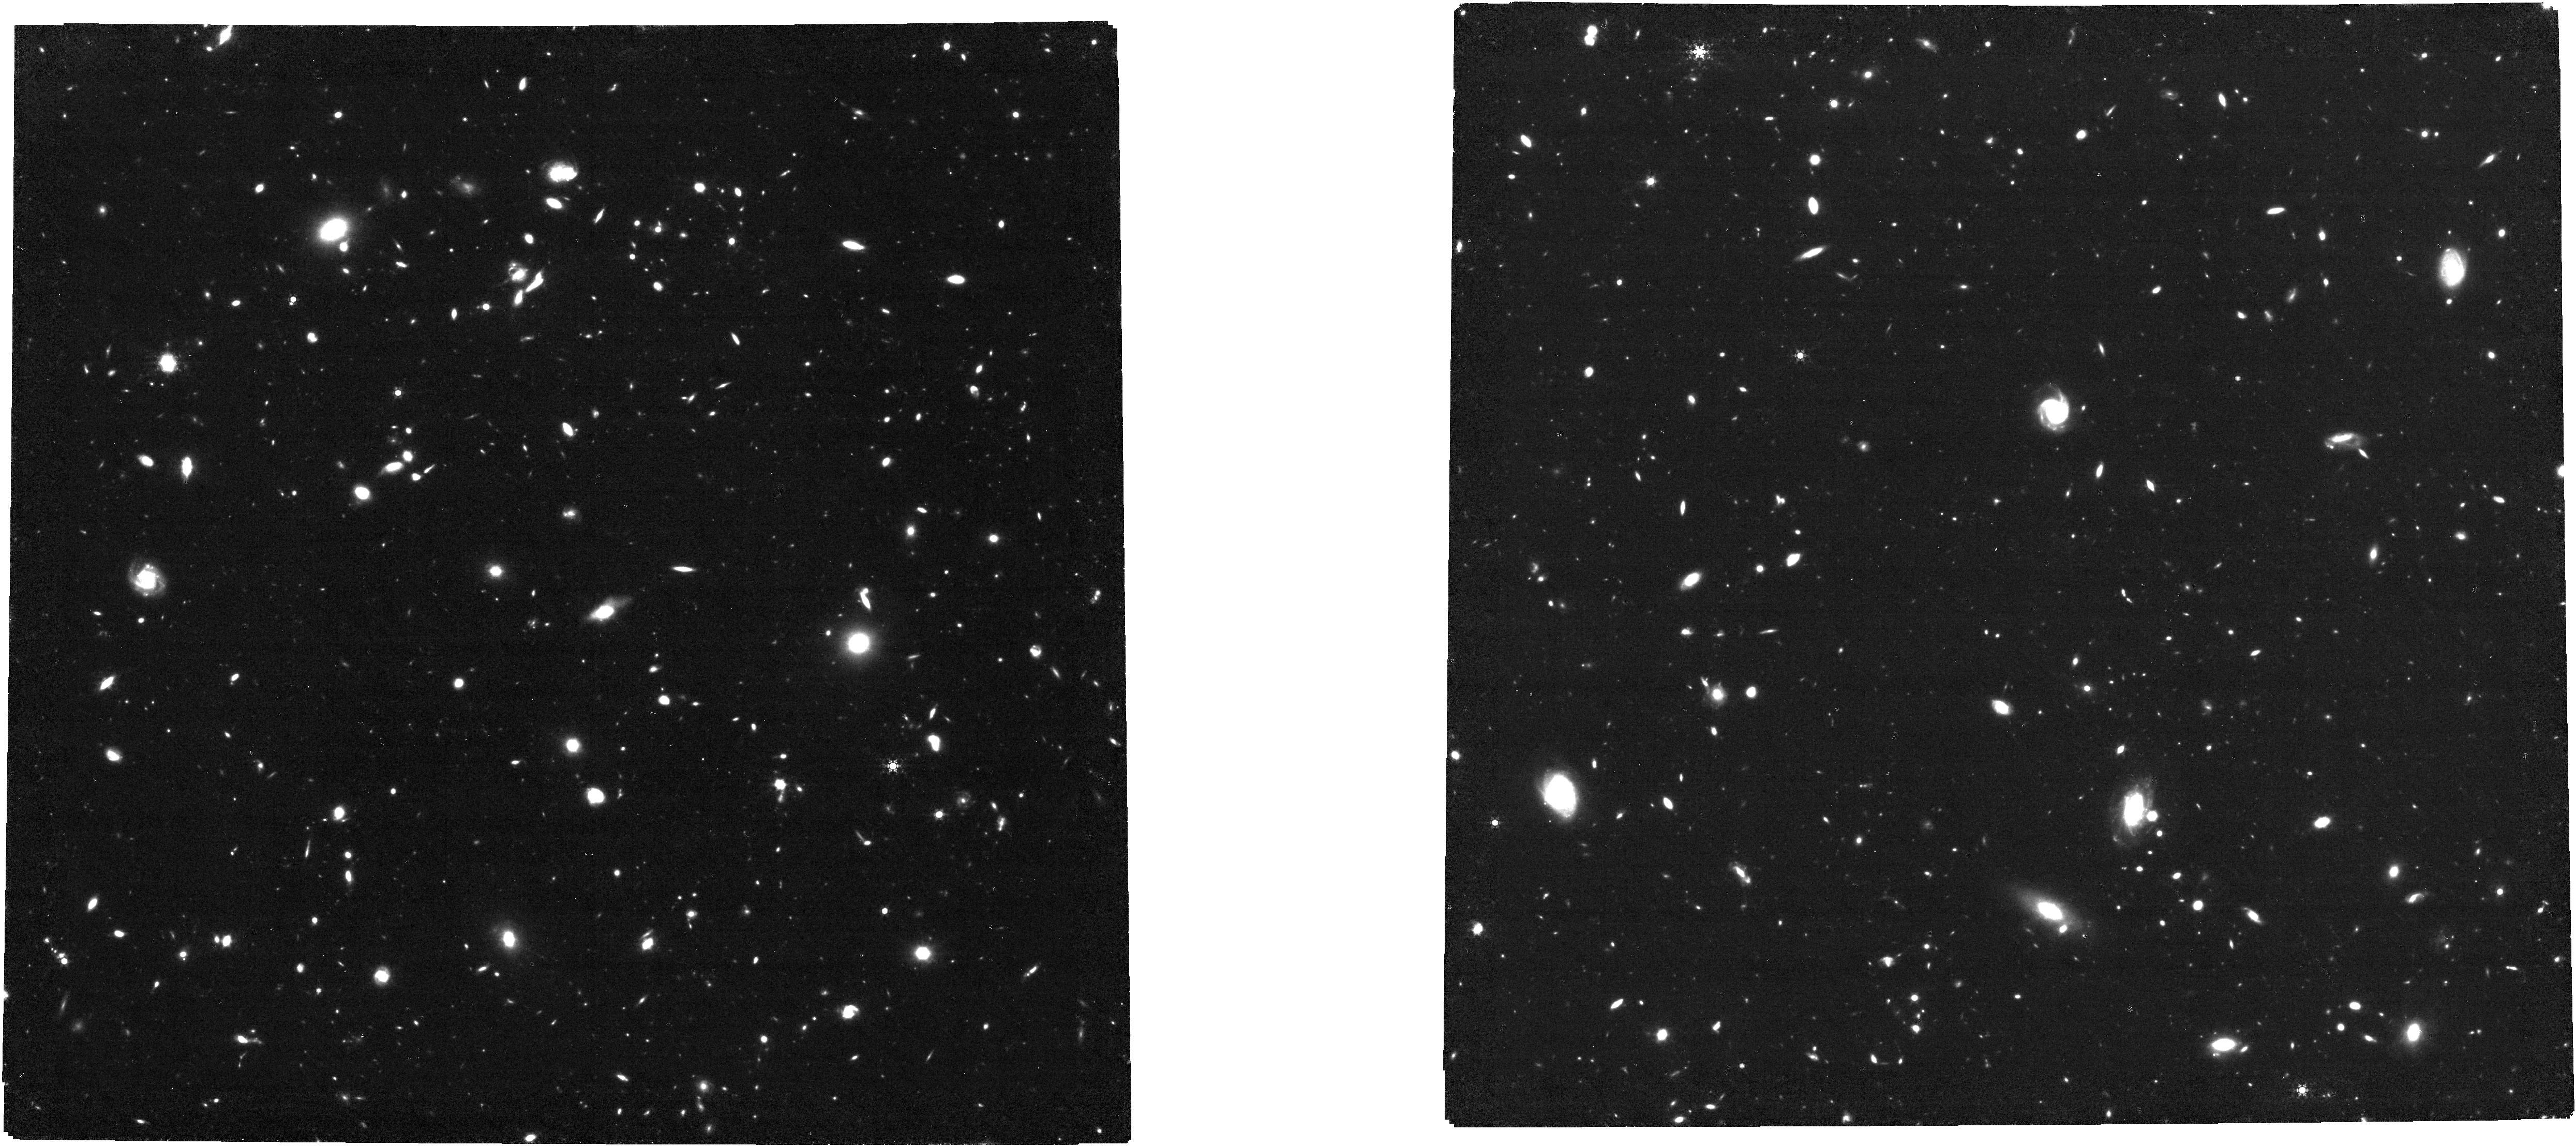
Target: UDF. Instrument: NIRCAM. Filter: F460M. Exposure: 3.9 h. Observation ID: jw01963-o001_t001_nircam_clear-f460m

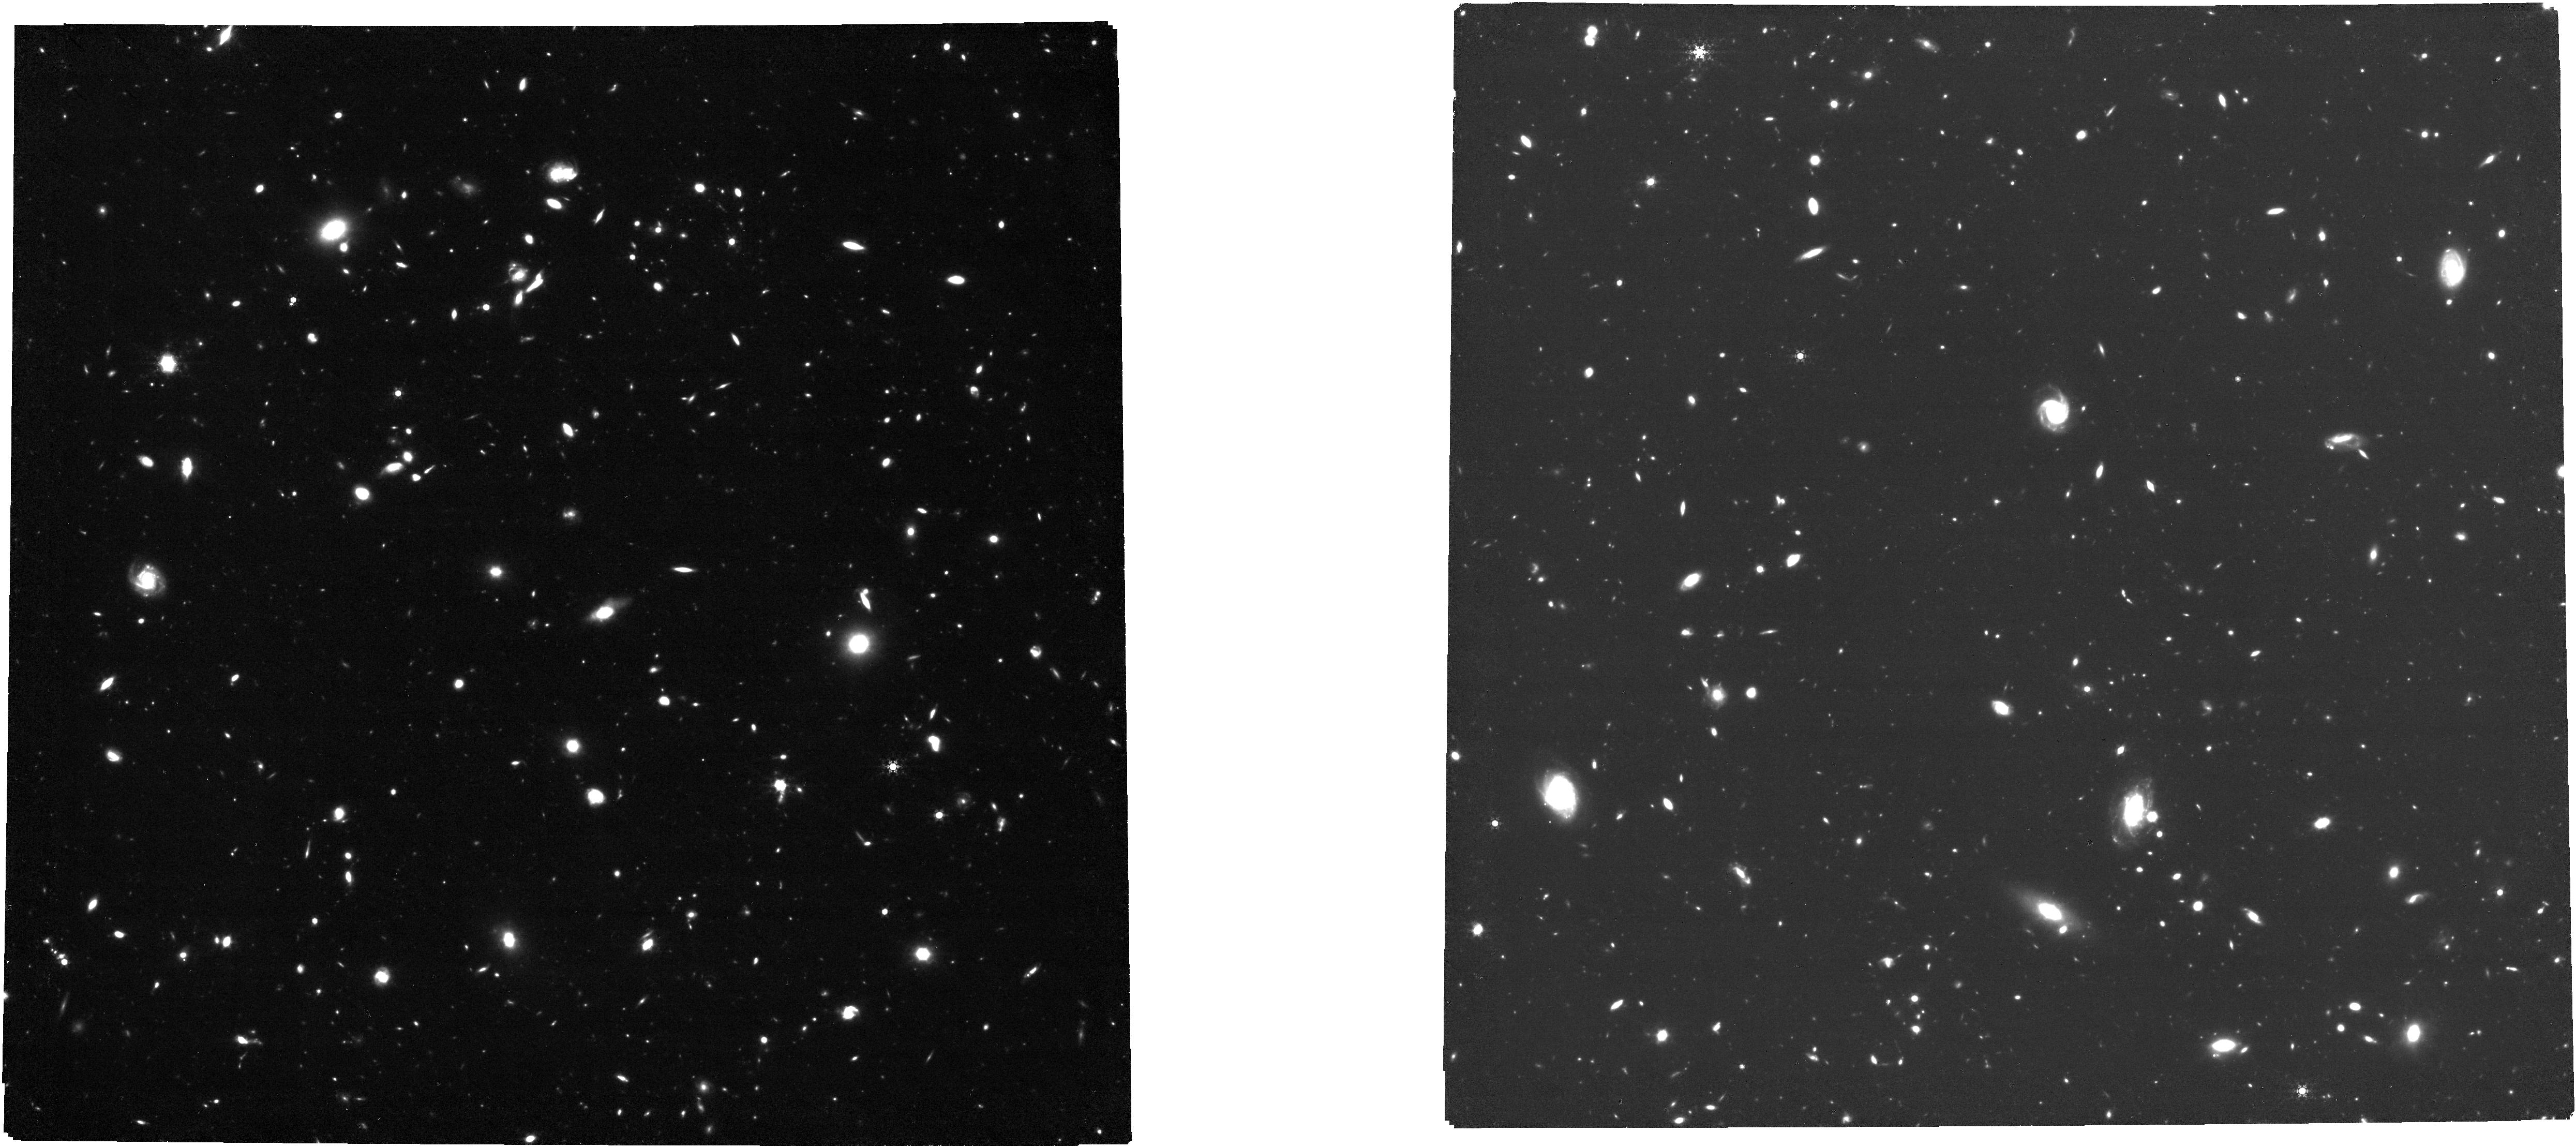
Target: UDF. Instrument: NIRCAM. Filter: F480M. Exposure: 7.7 h. Observation ID: jw01963-o001_t001_nircam_clear-f480m

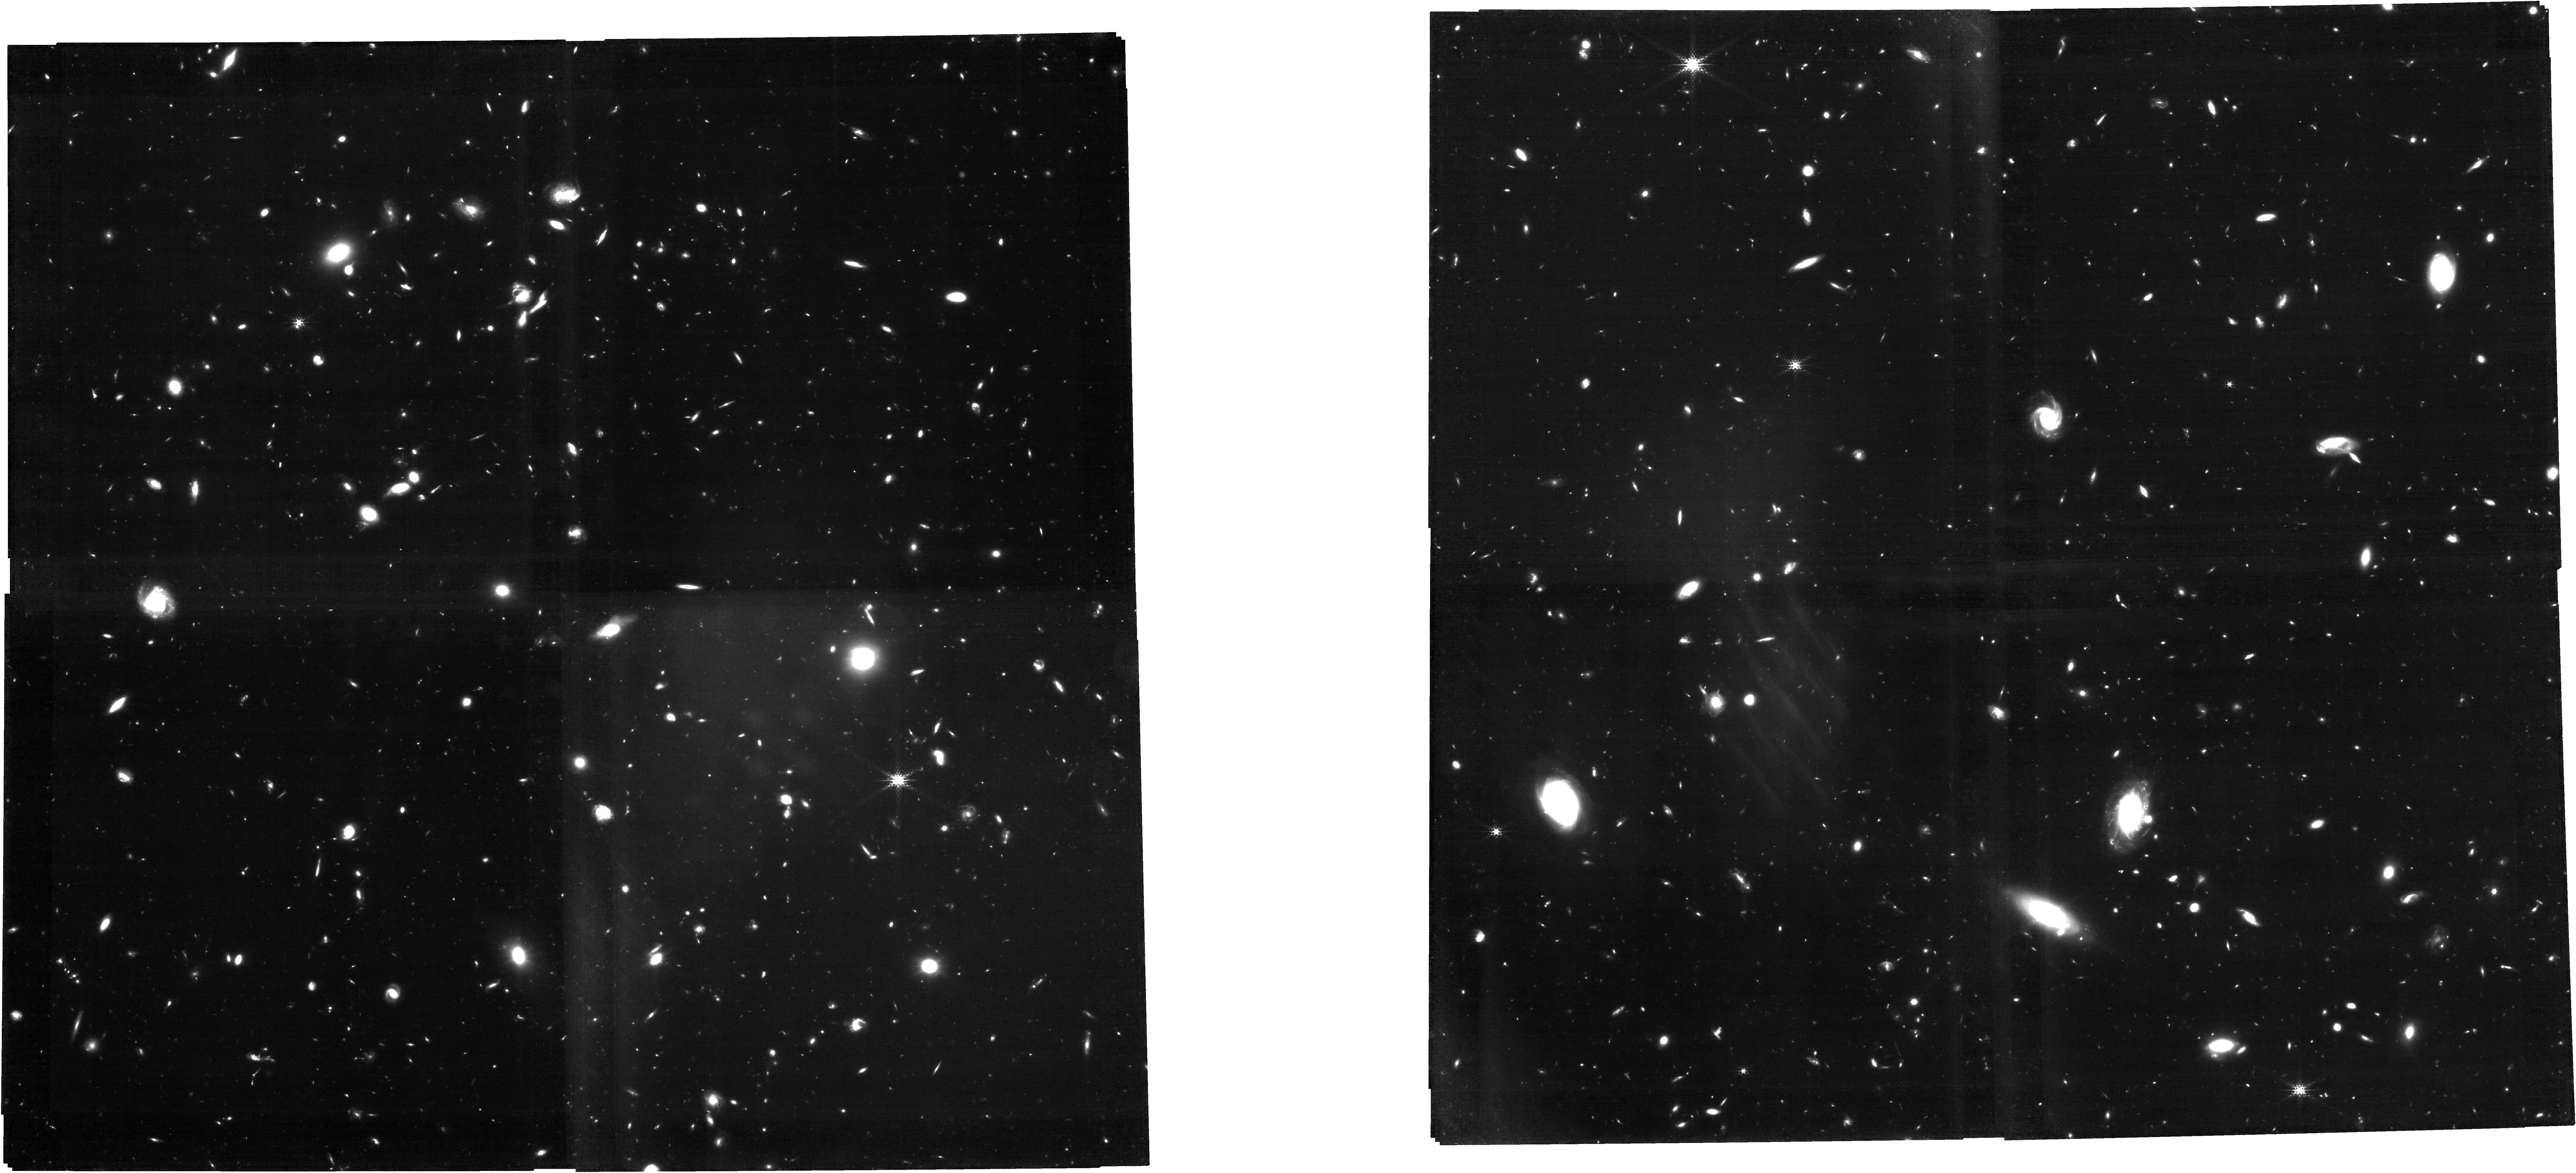
Target: UDF. Instrument: NIRCAM. Filter: F210M. Exposure: 7.7 h. Observation ID: jw01963-o001_t001_nircam_clear-f210m

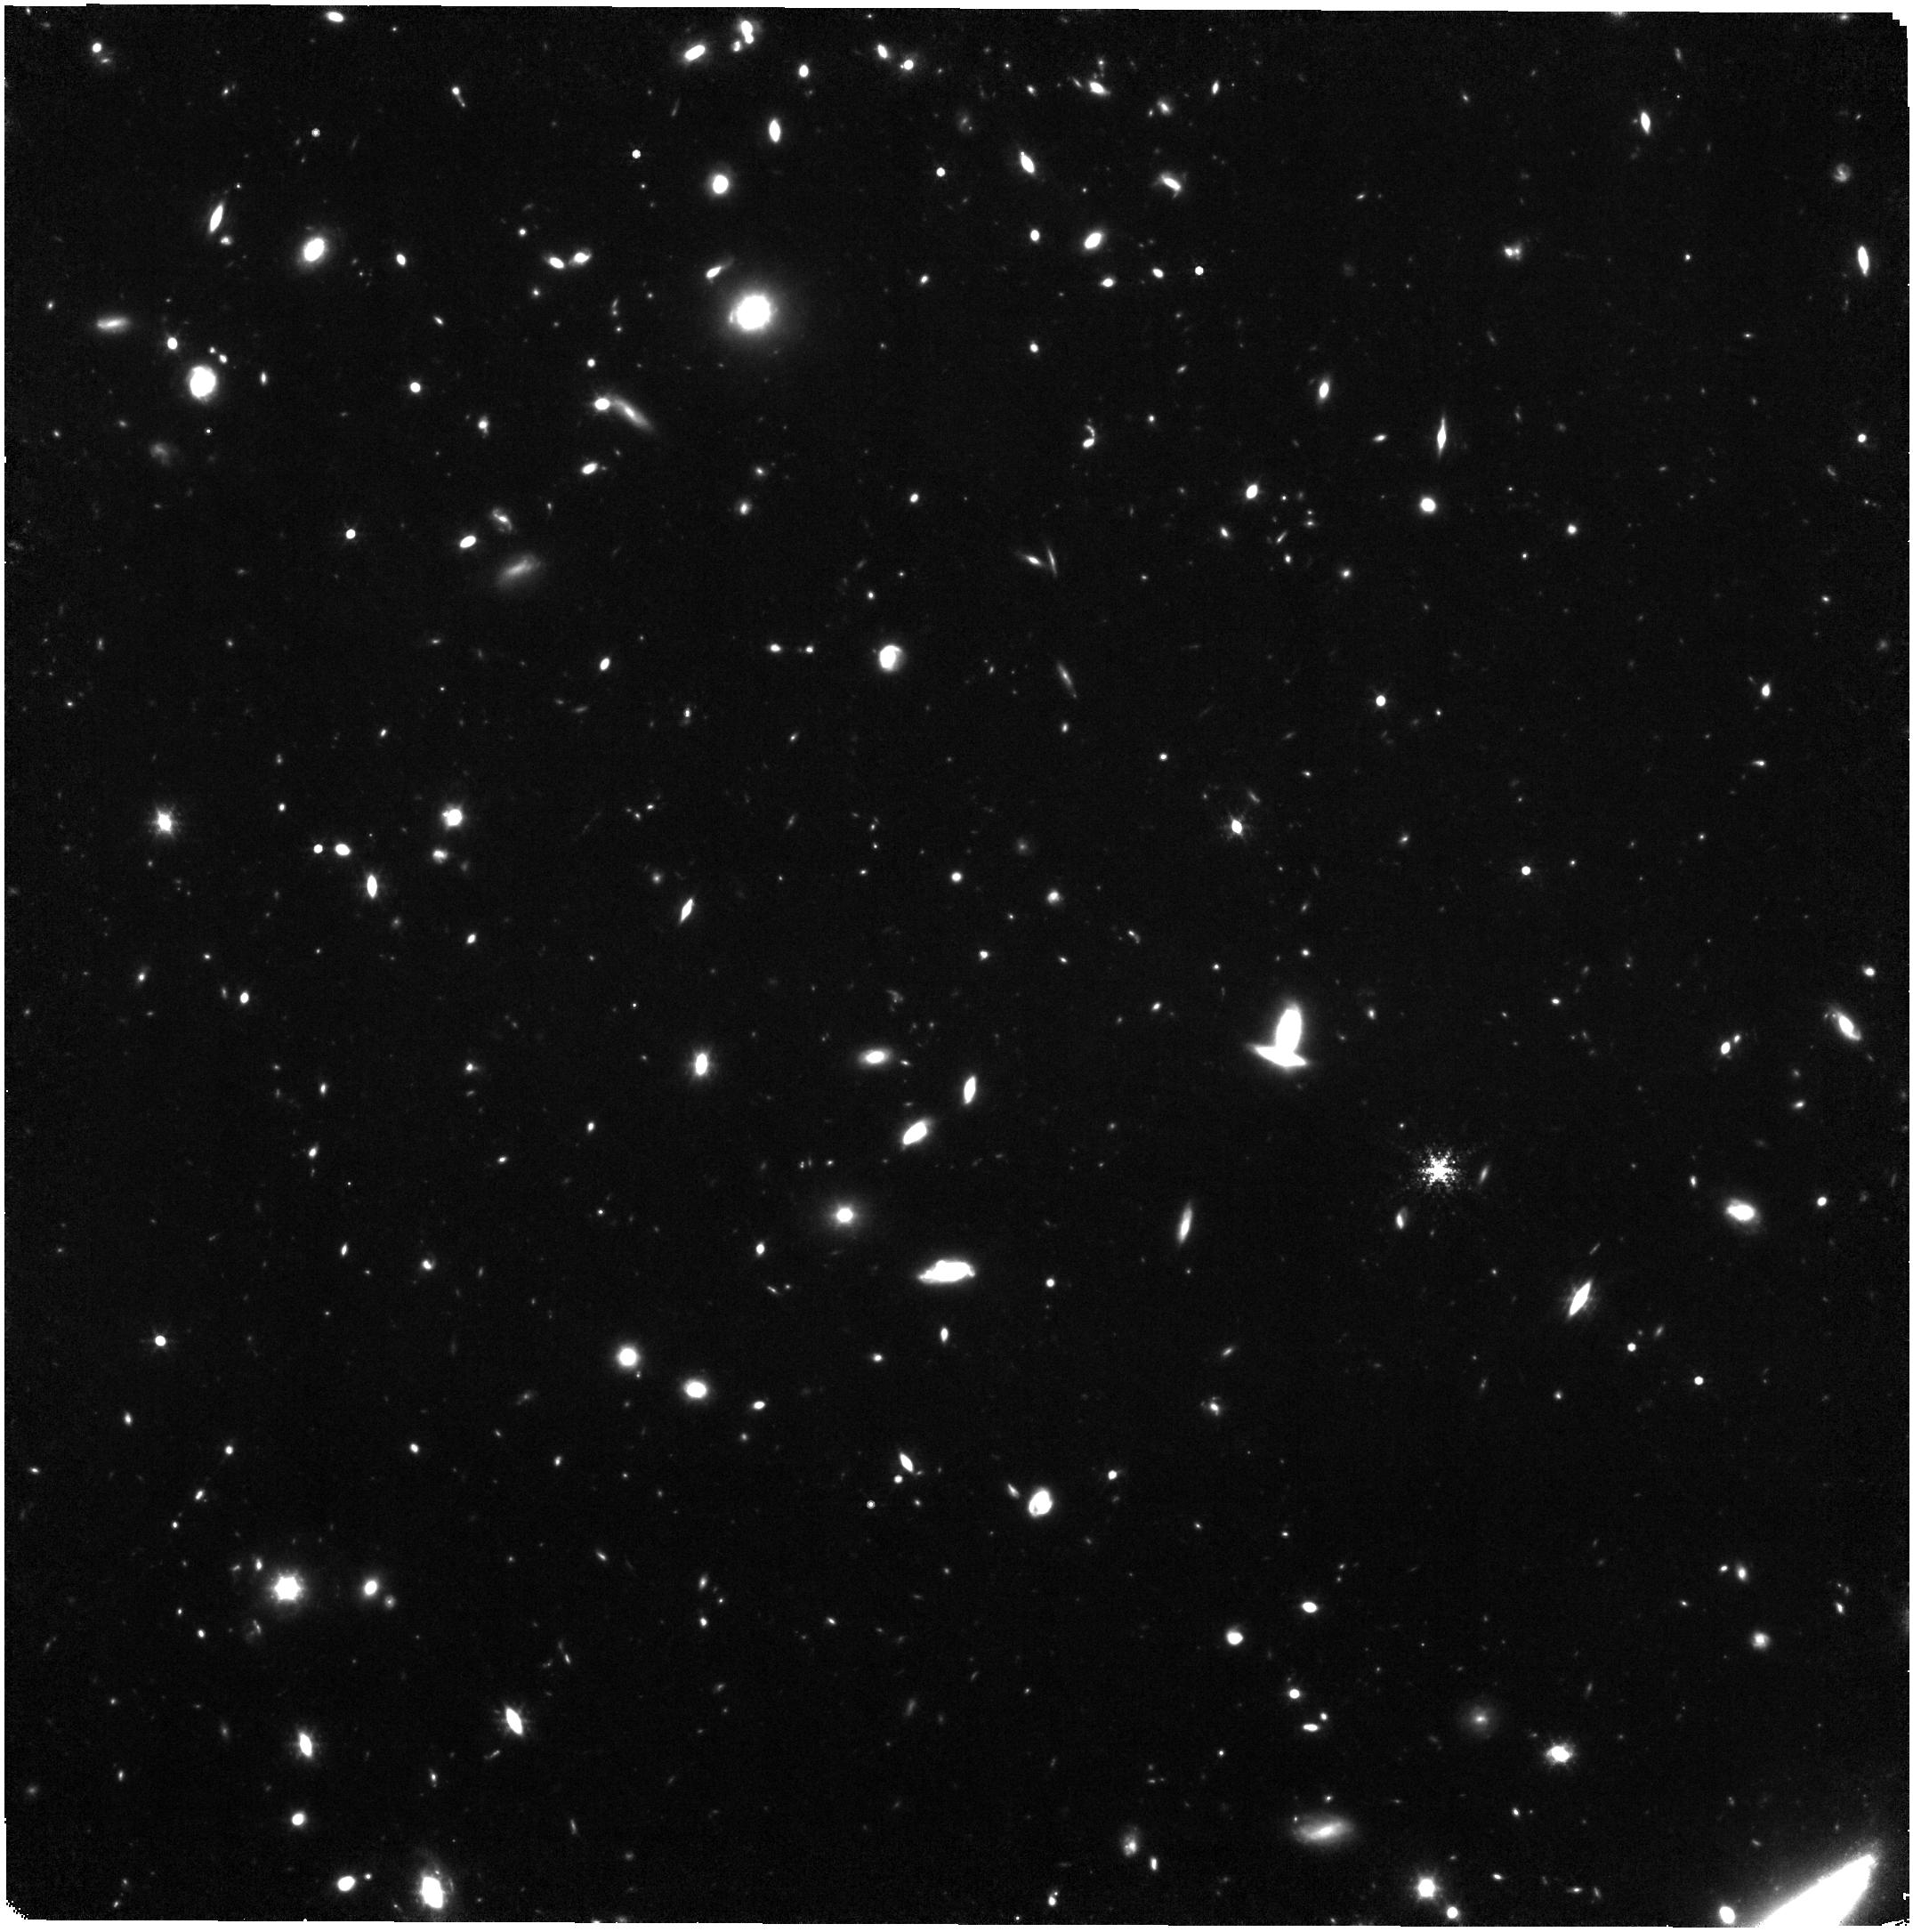
Target: UDF. Instrument: NIRISS. Filter: F430M. Exposure: 7.4 h. Observation ID: jw01963-o001_t001_niriss_clearp-f430m

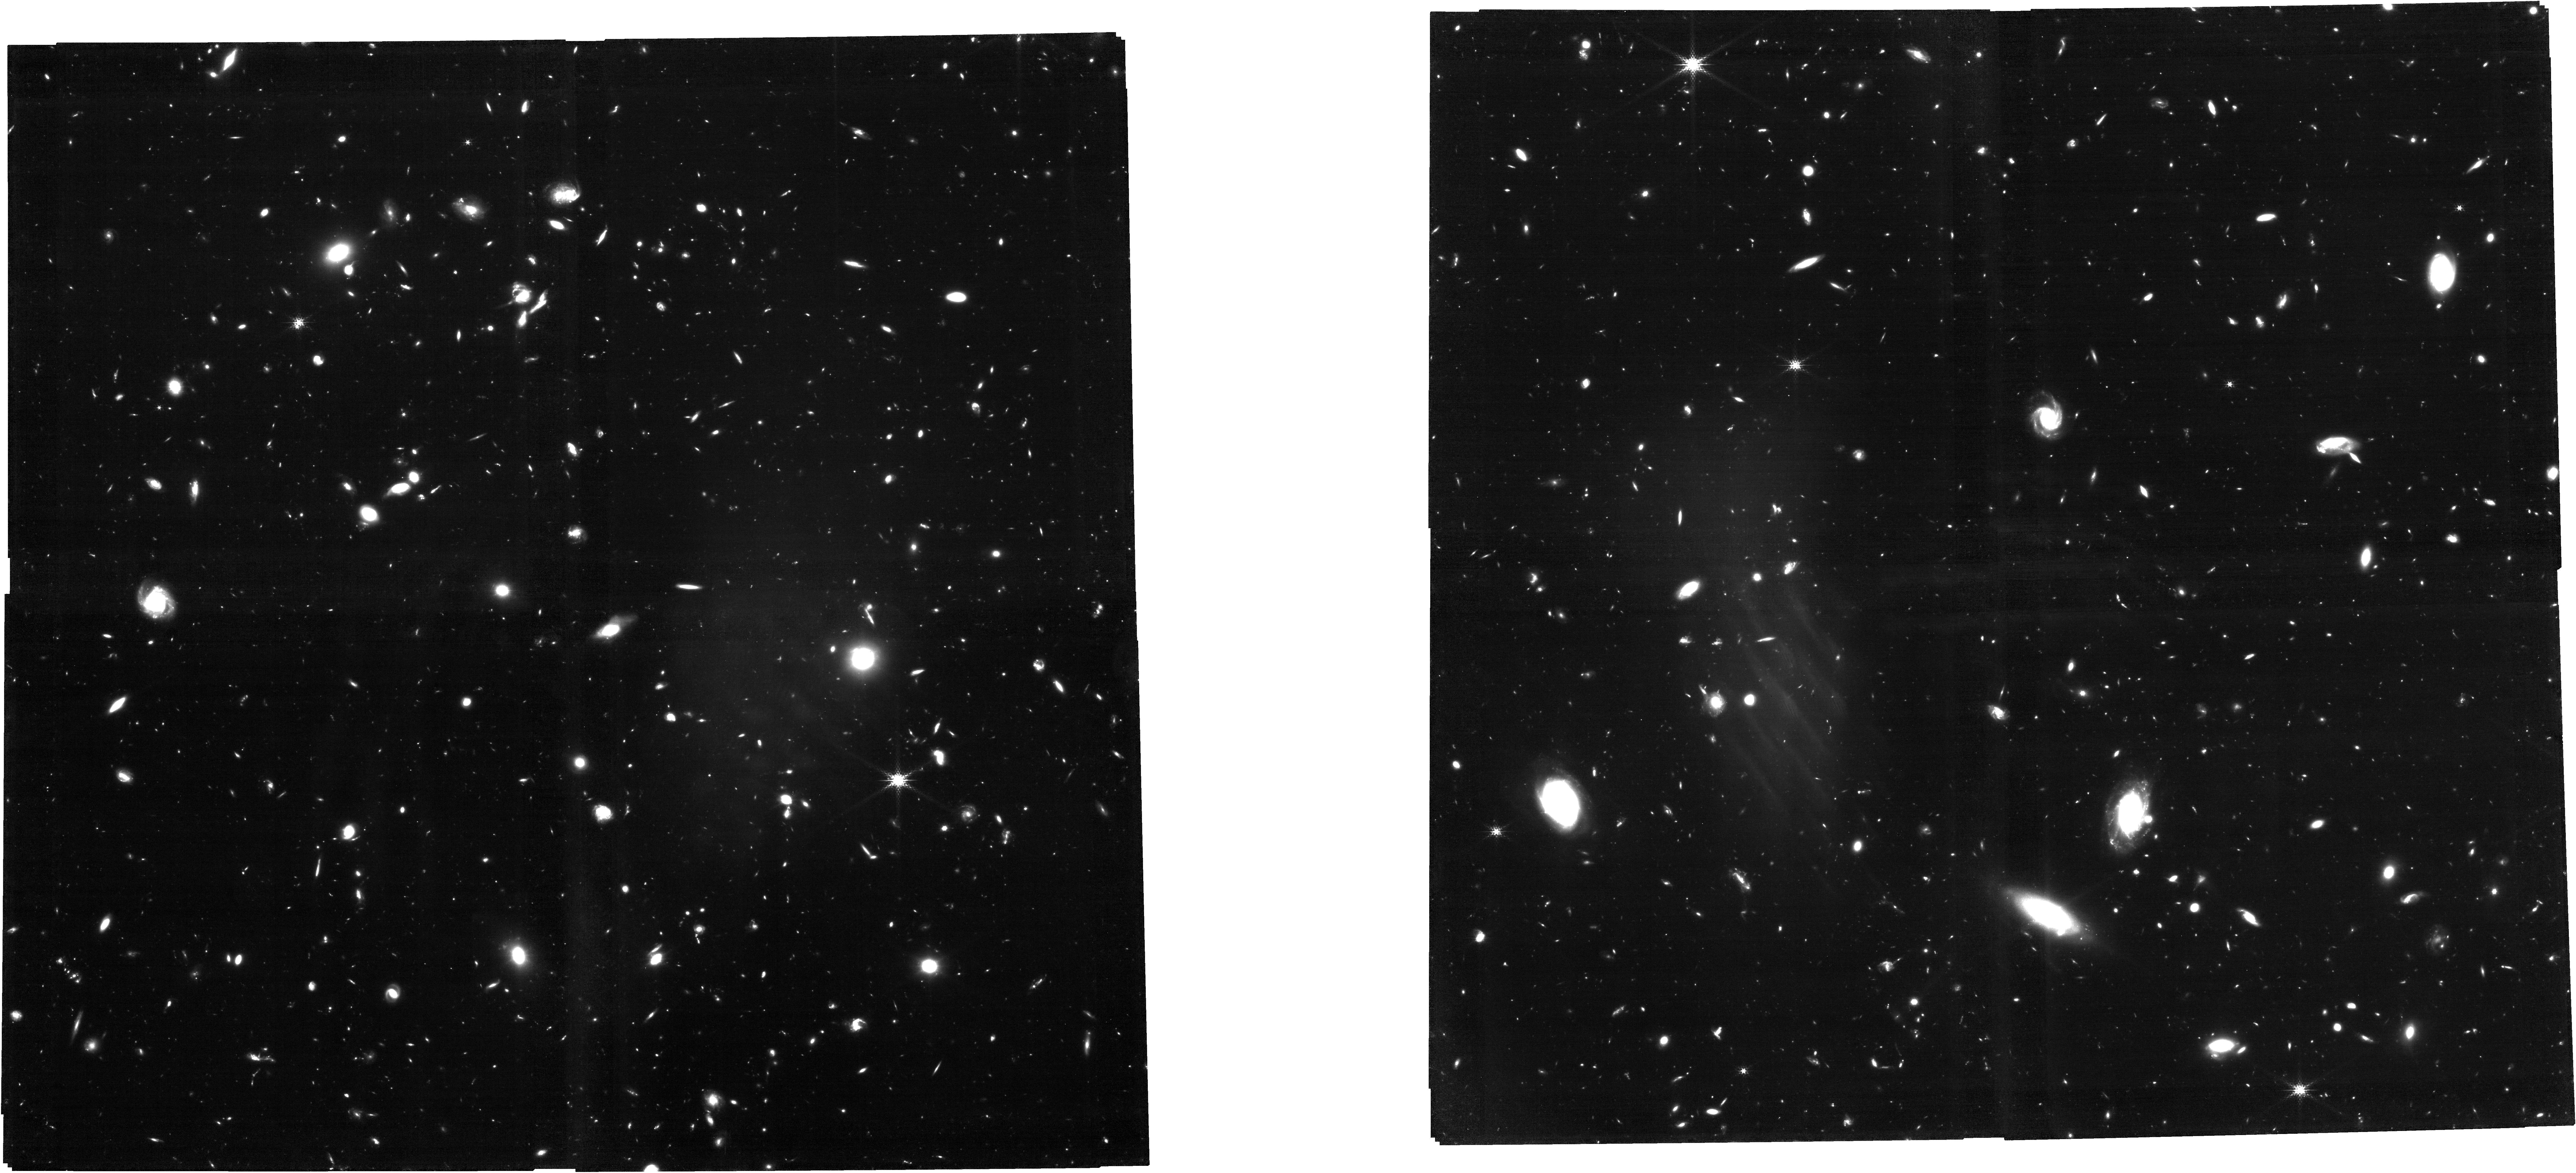
Target: UDF. Instrument: NIRCAM. Filter: F182M. Exposure: 7.7 h. Observation ID: jw01963-o001_t001_nircam_clear-f182m

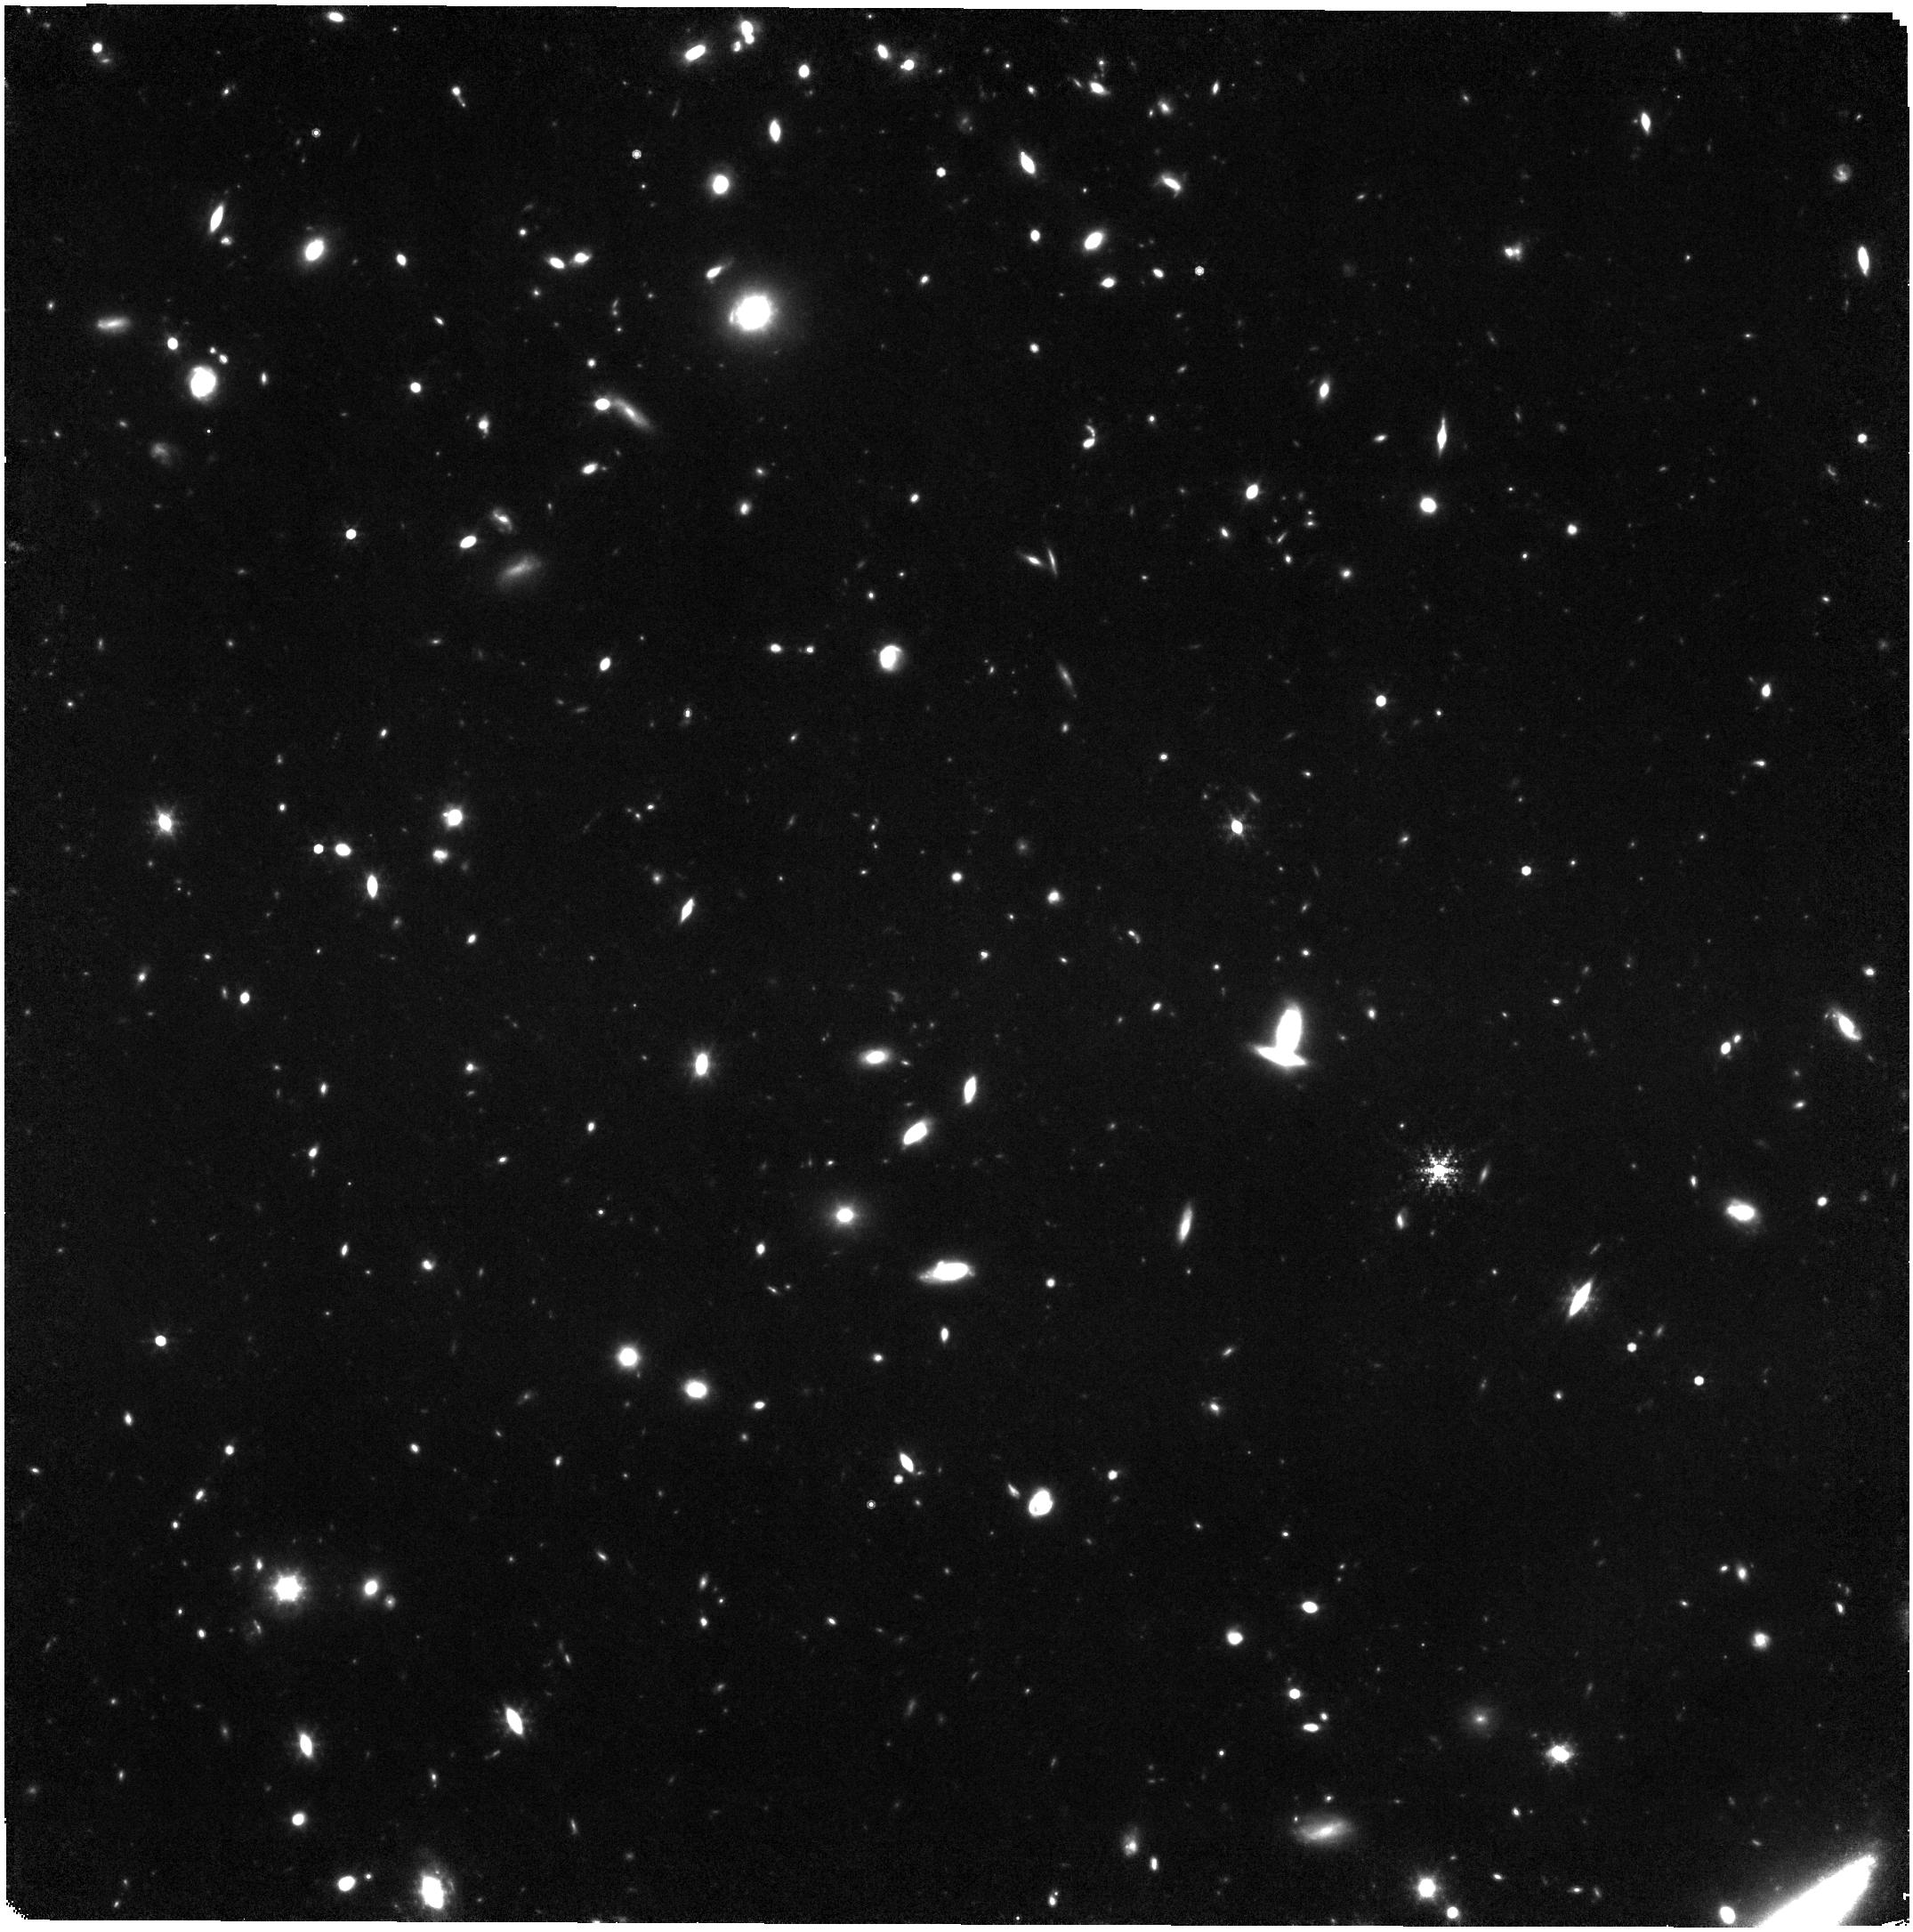
Target: UDF. Instrument: NIRISS. Filter: F480M. Exposure: 7.4 h. Observation ID: jw01963-o001_t001_niriss_clearp-f480m

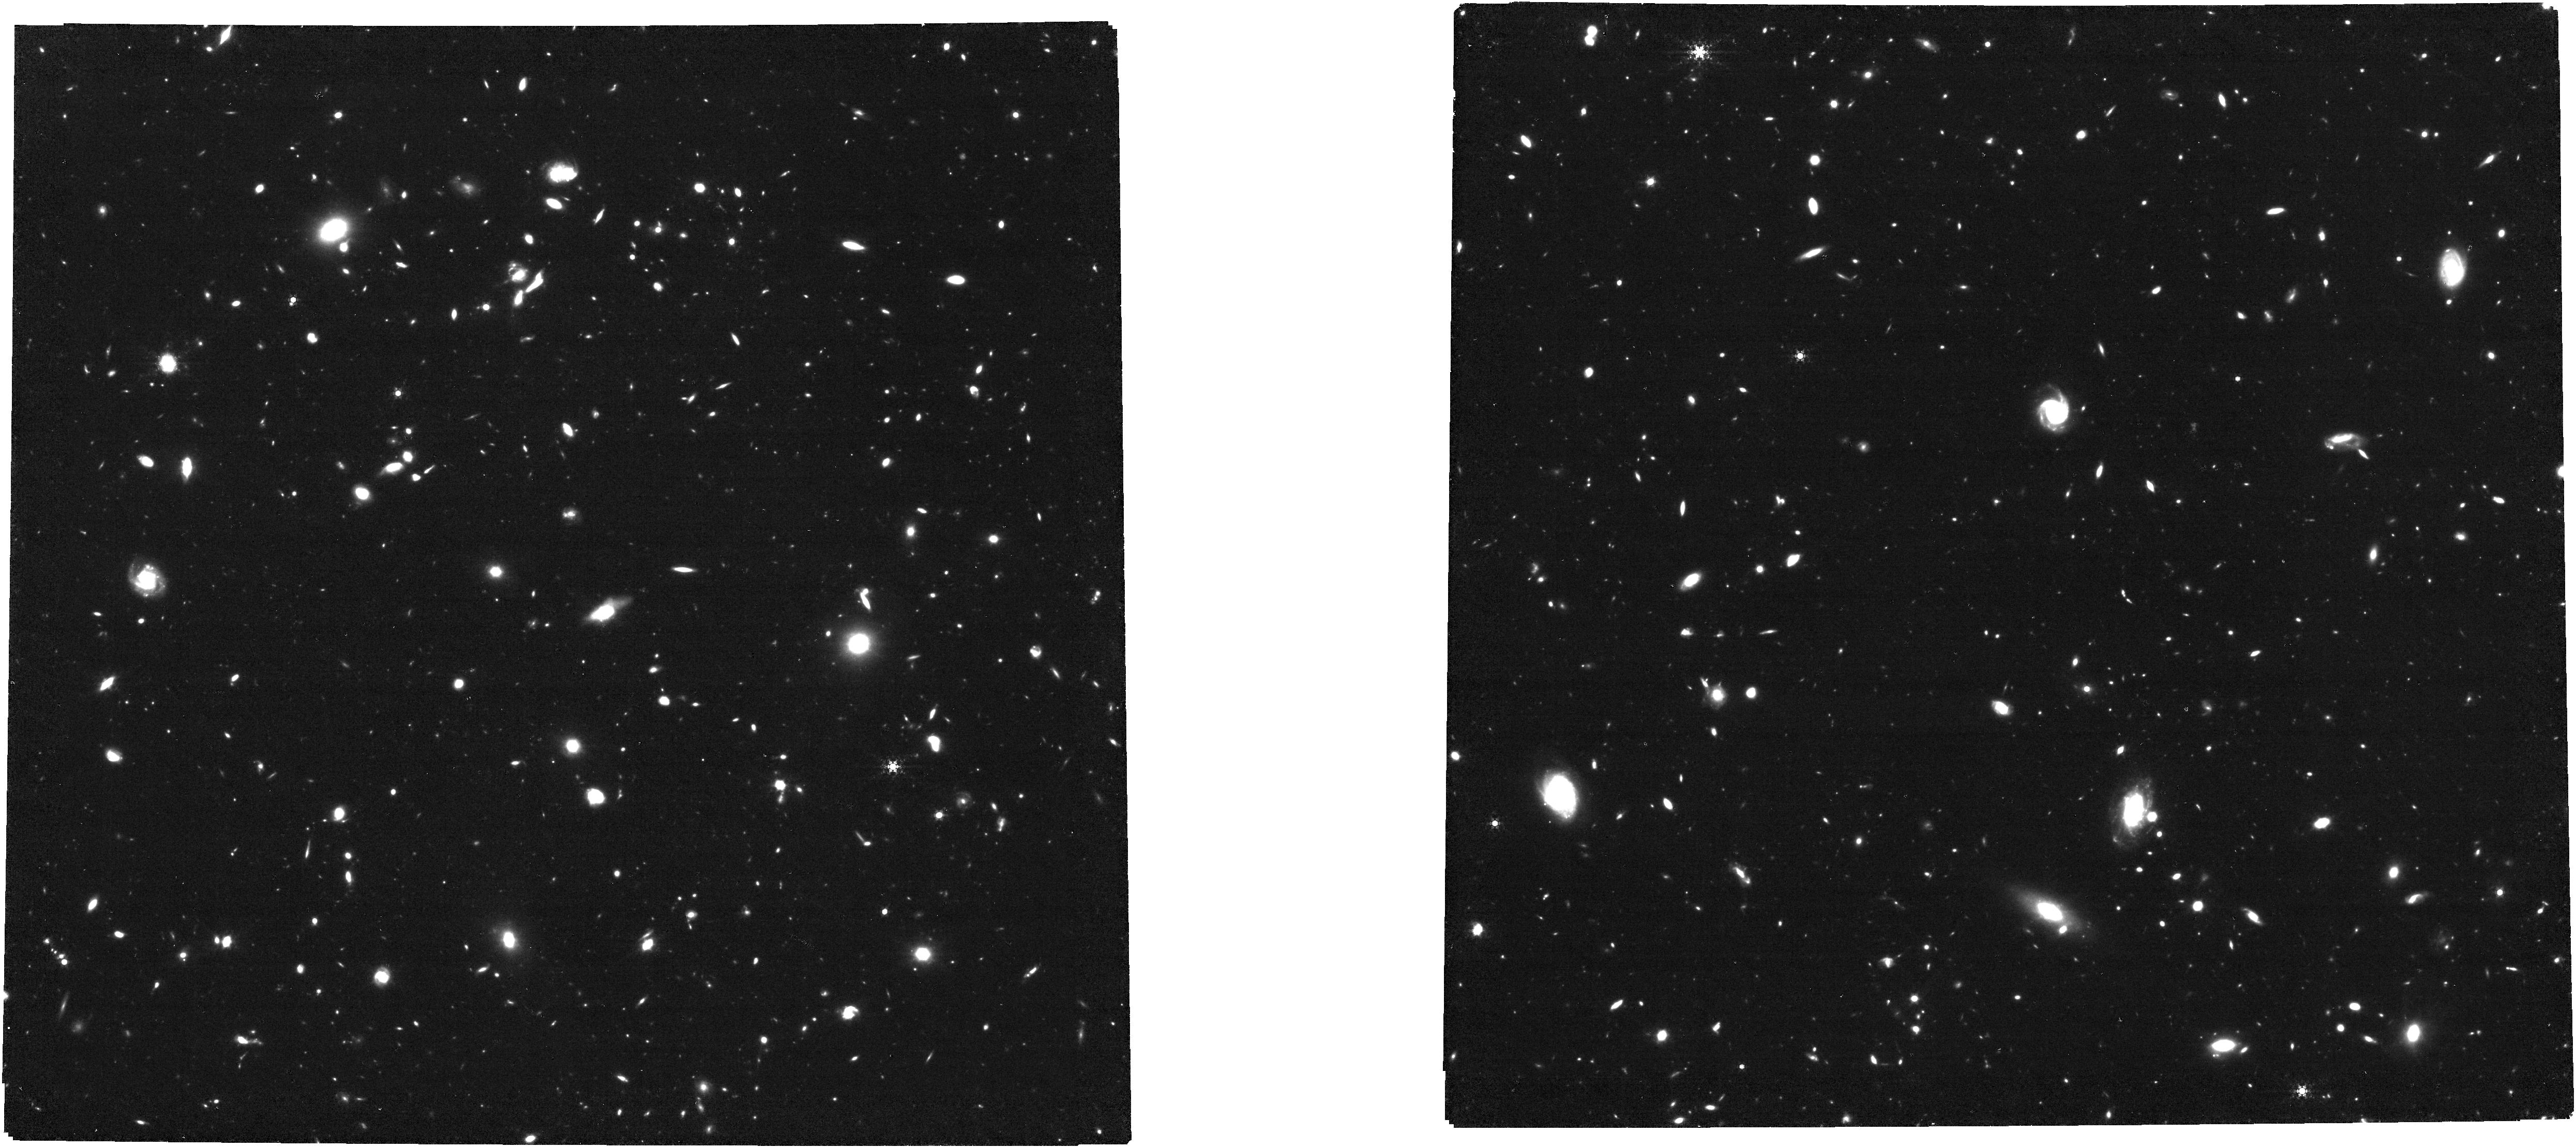
Target: UDF. Instrument: NIRCAM. Filter: F430M. Exposure: 3.9 h. Observation ID: jw01963-o001_t001_nircam_clear-f430m

UDF medium band survey: Using H-alpha emission to reconstruct Ly-alpha escape during the Epoch of Reionization (PI: Williams, Christina C)

The driver and timeline of the reionization of hydrogen in the early Universe remains a major uncertainty in galaxy formation. As redshift increases, one of the primary observational tracers of ionizing photons, Lyman-alpha (Lya), is attenuated by the increasingly neutral intergalactic medium. In order to circumvent this and understand the production and escape of ionizing photons at the highest redshifts, we propose a novel and efficient JWST imaging survey in the UDF to target H-alpha (Ha) and the UV continuum at z=5.4-6.6 (the tail end of reionization epoch). These medium-band observations (NIRCam F182M, F210M, F430M, F460M, F480M; and NIRISS F430M & F480M in parallel) build on the deepest HST and MUSE data publicly available anywhere. The existing data provide Lya and some UV information at high spatial resolution, but lack the critical constraints on the intrinsic ionizing photon production and dust geometry within such galaxies. Our joint Lya-UV-Ha analysis will provide this information on global and spatially resolved (kpc) scales for the first time in individual, normal star forming galaxies during reionization. This program enables the first unbiased accounting of the ionizing photon production budget via Ha, pinpointing where Lya is initially created, and resolving the uncertainties in current data from galaxy orientation and dust geometry. The proposed data also enable multiple additional science objectives, including the discovery of [OIII]+H-beta emitters at z=7.6-9.3. These data will be public immediately, enabling numerous rapid follow-up studies with JWST, and will enhance the legacy value of past and future surveys in this popular field.